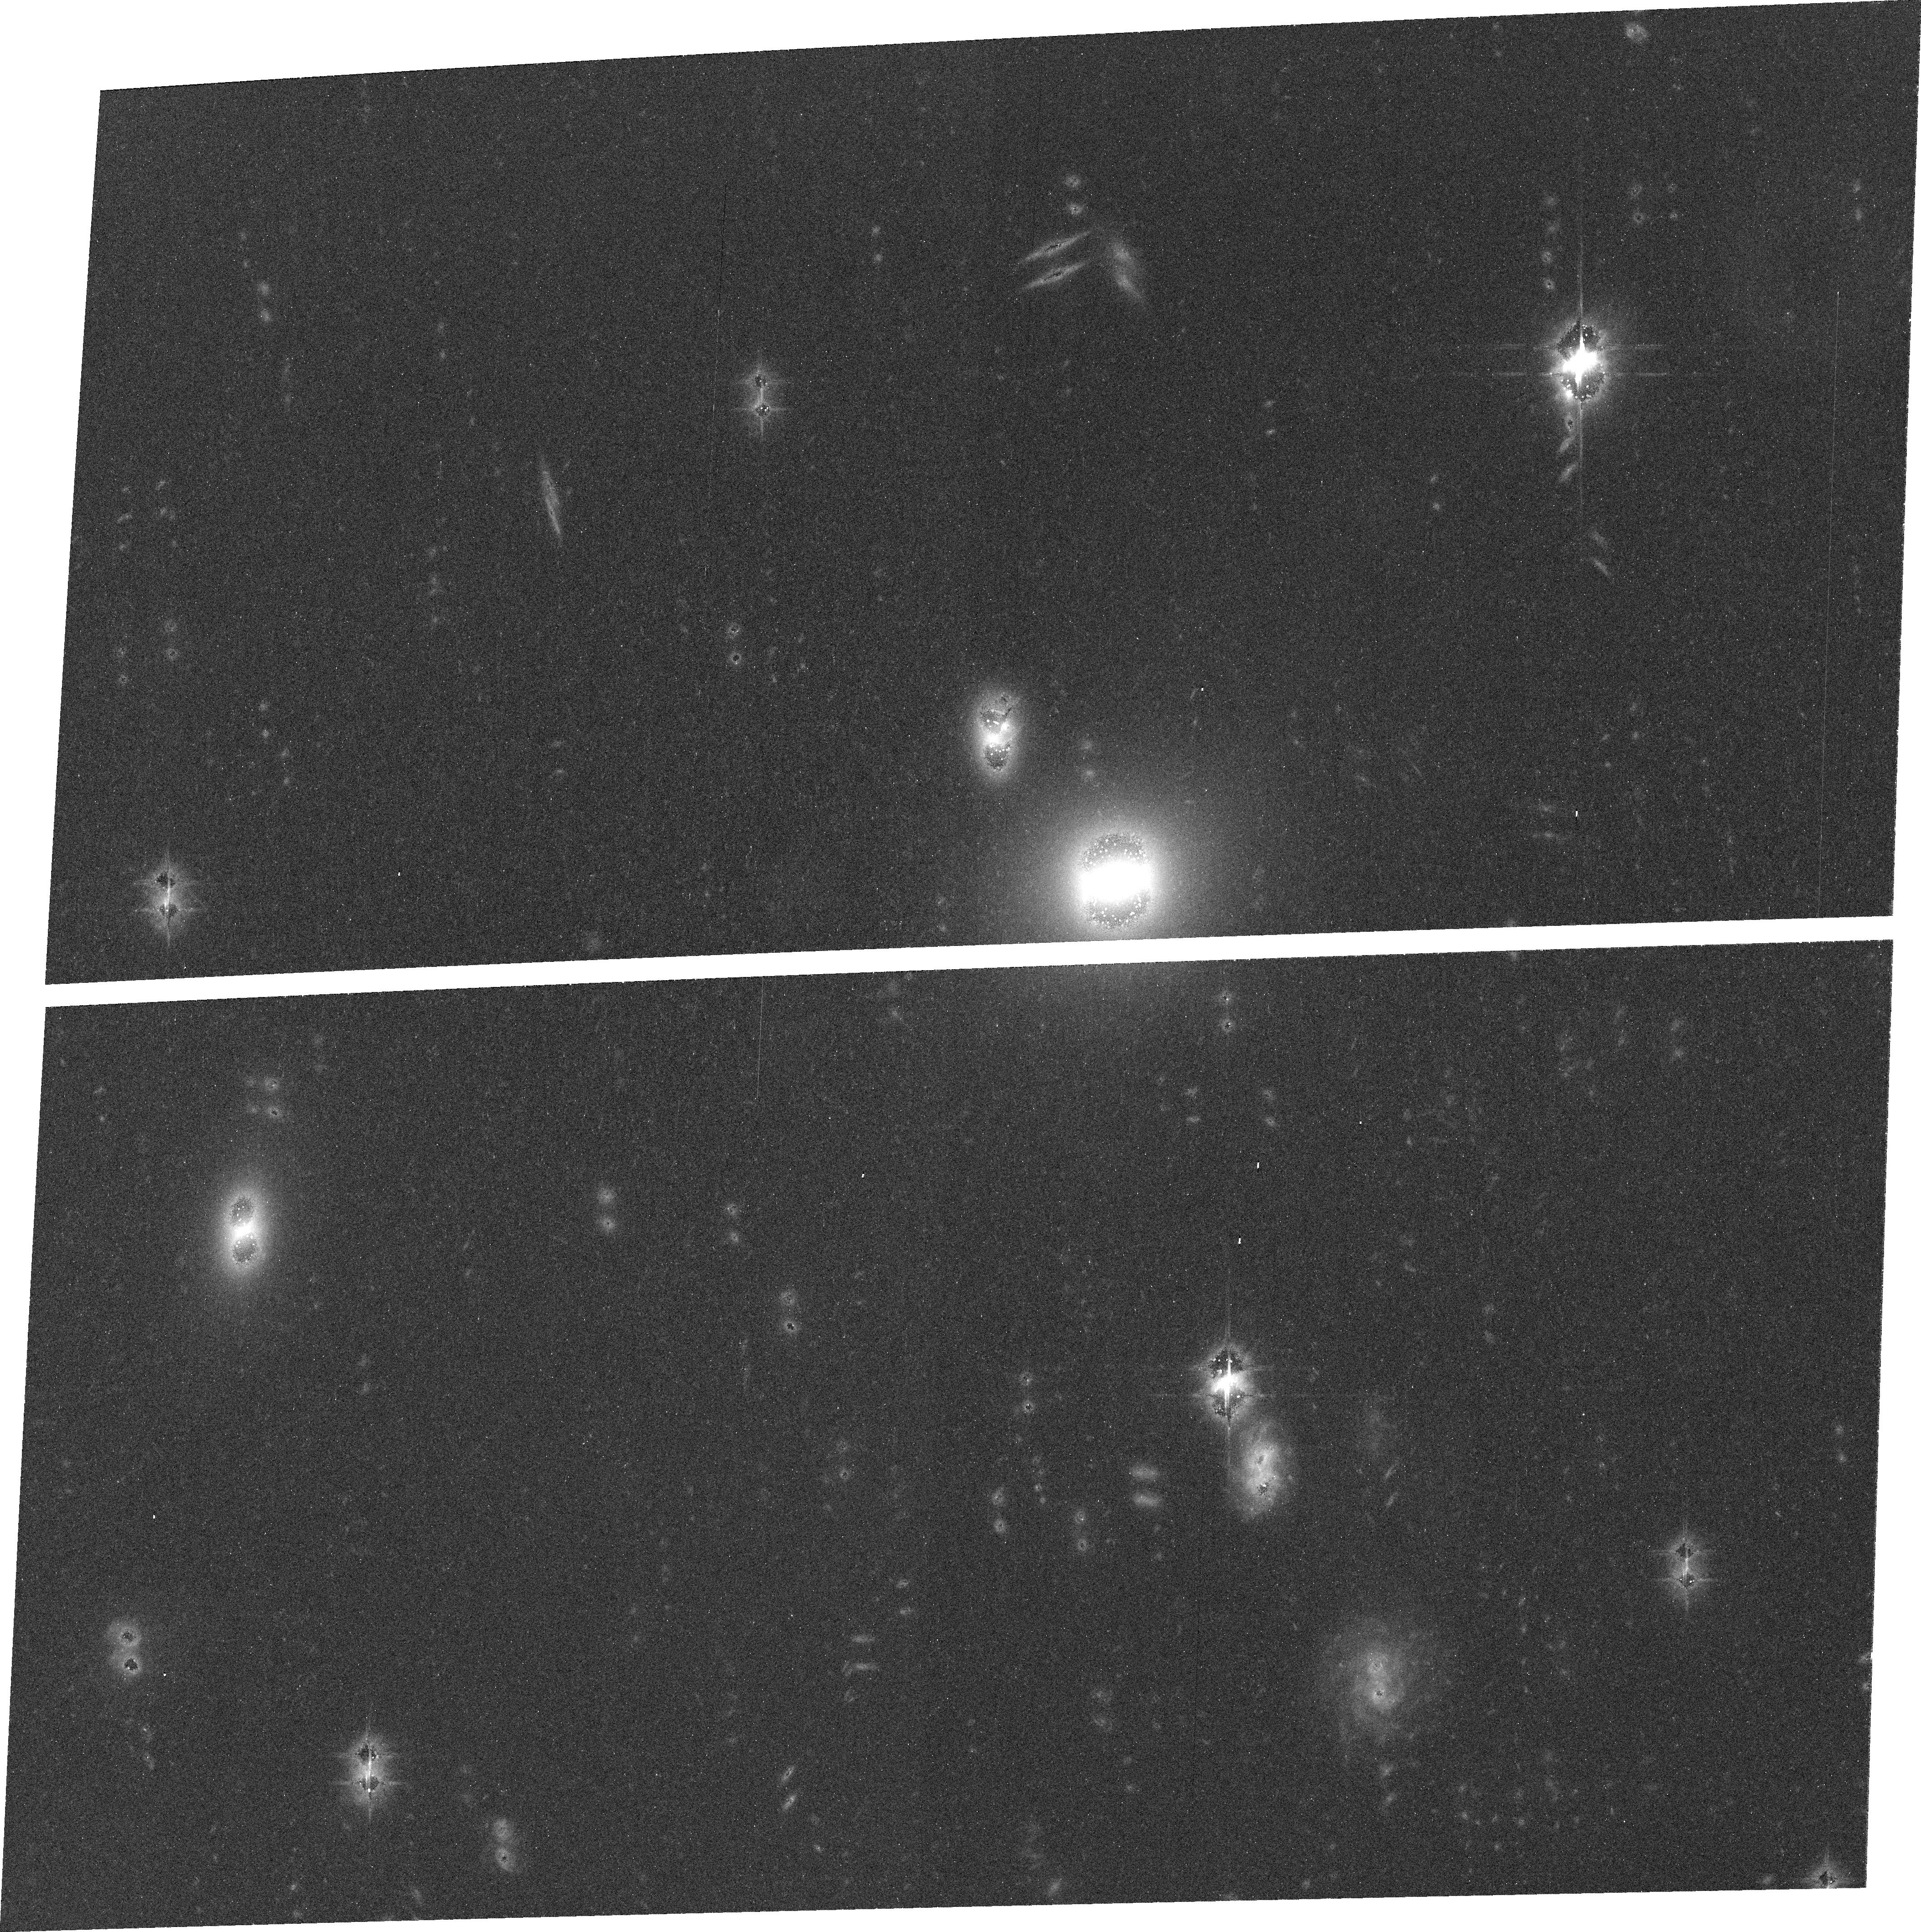
Target: field at RA 4.088°, Dec -0.571°. Instrument: ACS/WFC. Filter: F625W. Exposure: 32 min. Observation ID: j9fg03020

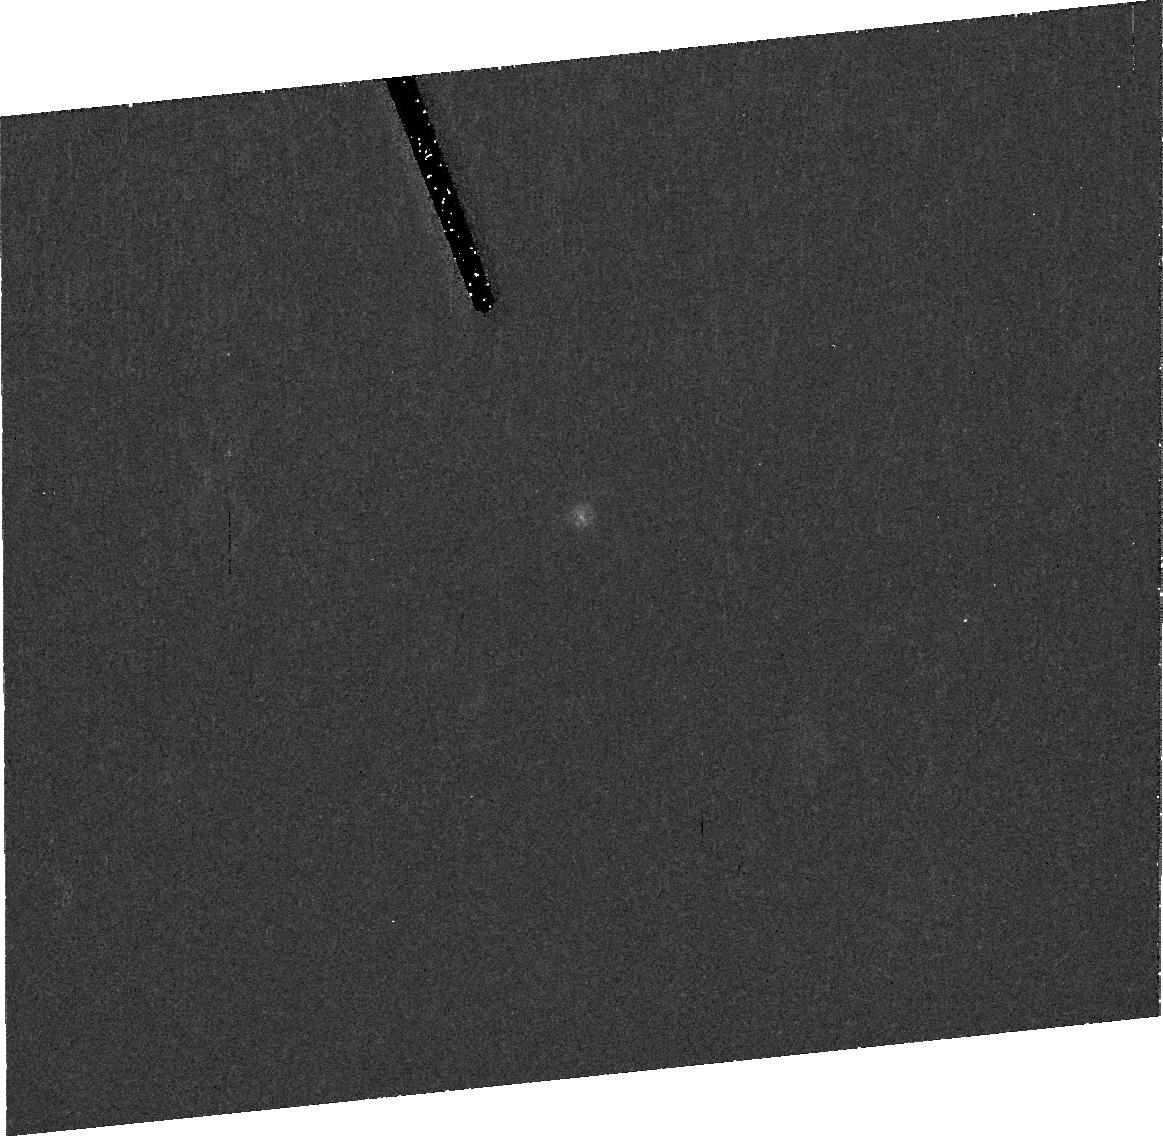
Target: 47932. Instrument: ACS/HRC. Filter: F606W. Exposure: 41 min. Observation ID: j9fg04010

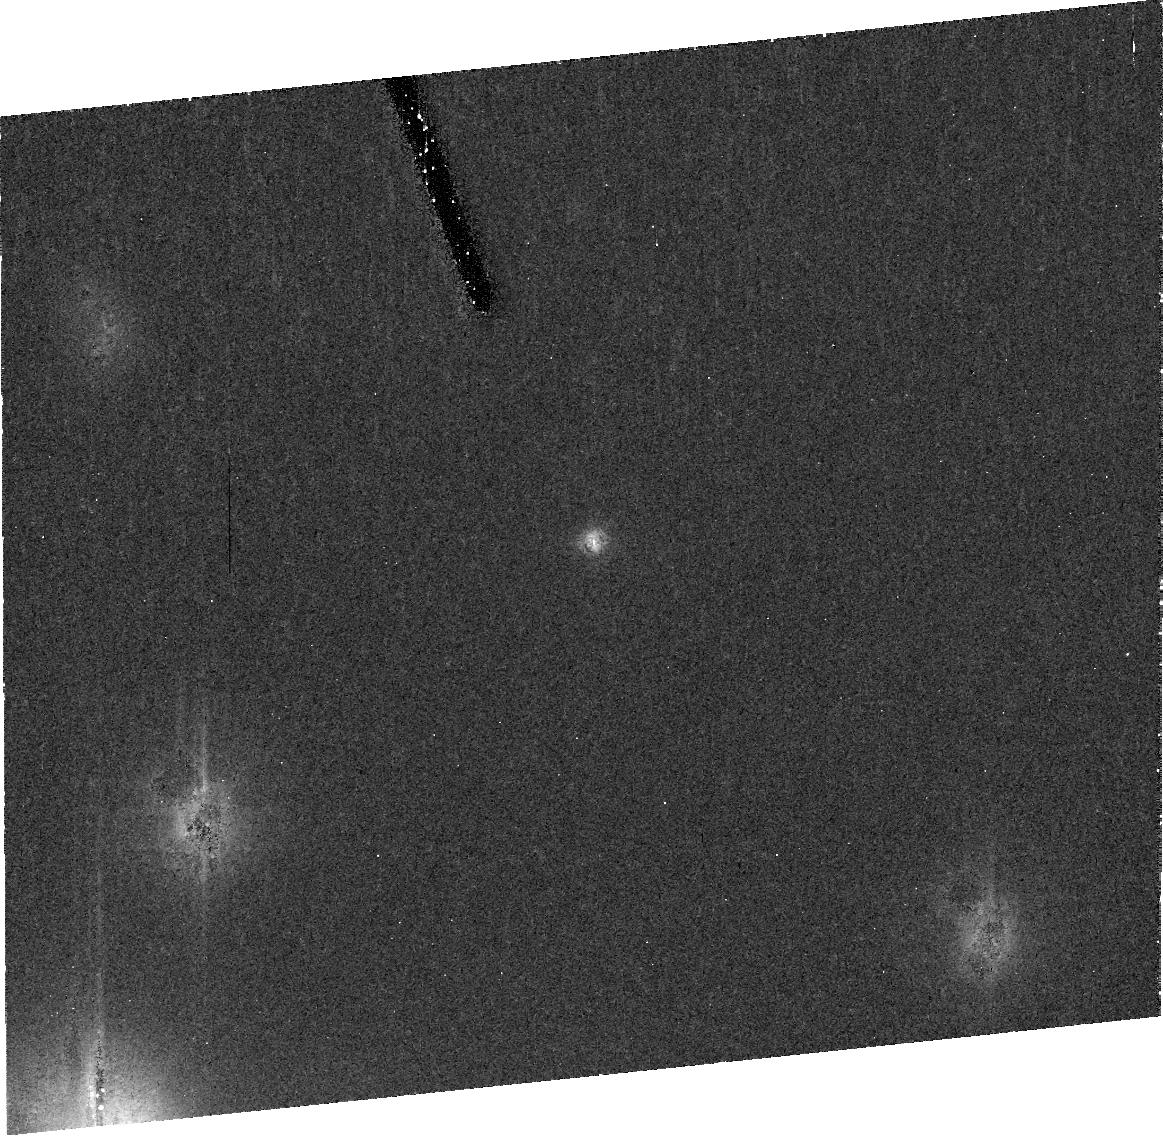
Target: 20000. Instrument: ACS/HRC. Filter: F606W. Exposure: 41 min. Observation ID: j9fg01010

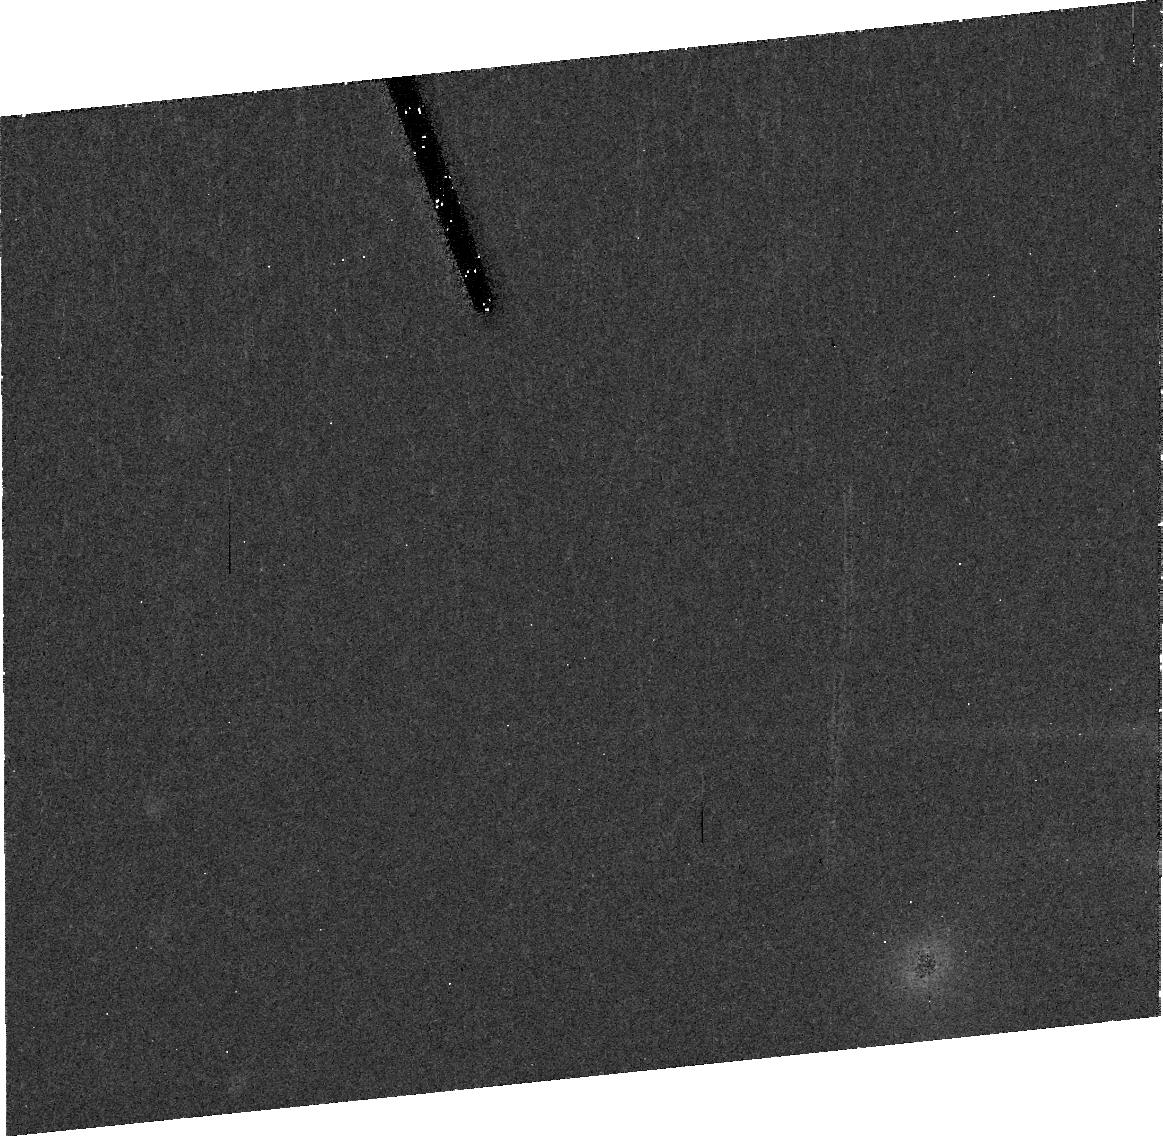
Target: 2001QG298. Instrument: ACS/HRC. Filter: F606W. Exposure: 41 min. Observation ID: j9fg03010

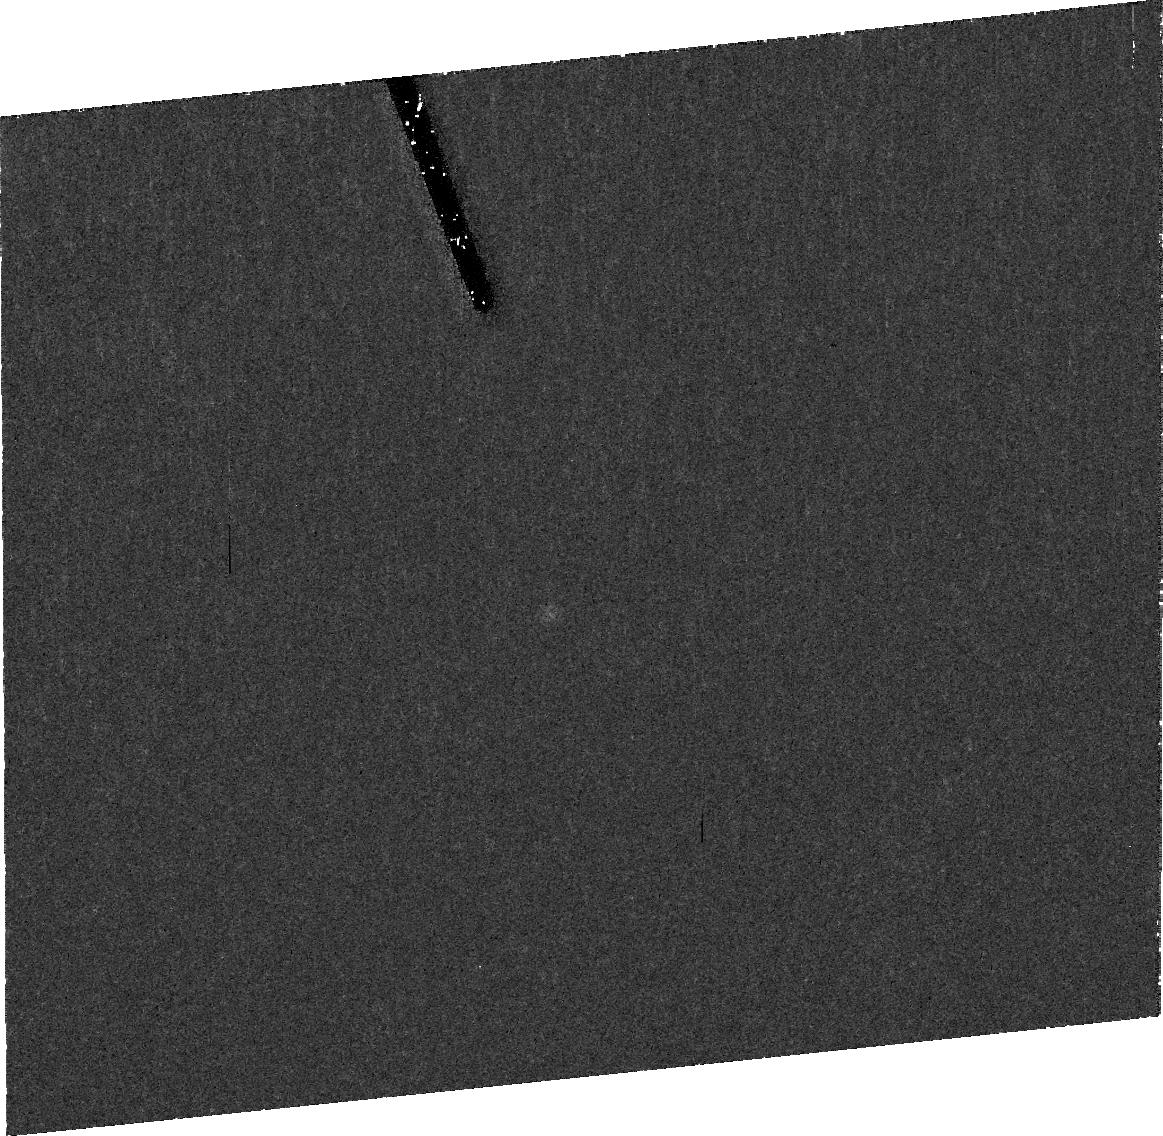
Target: 32929. Instrument: ACS/HRC. Filter: F606W. Exposure: 41 min. Observation ID: j9fg02010

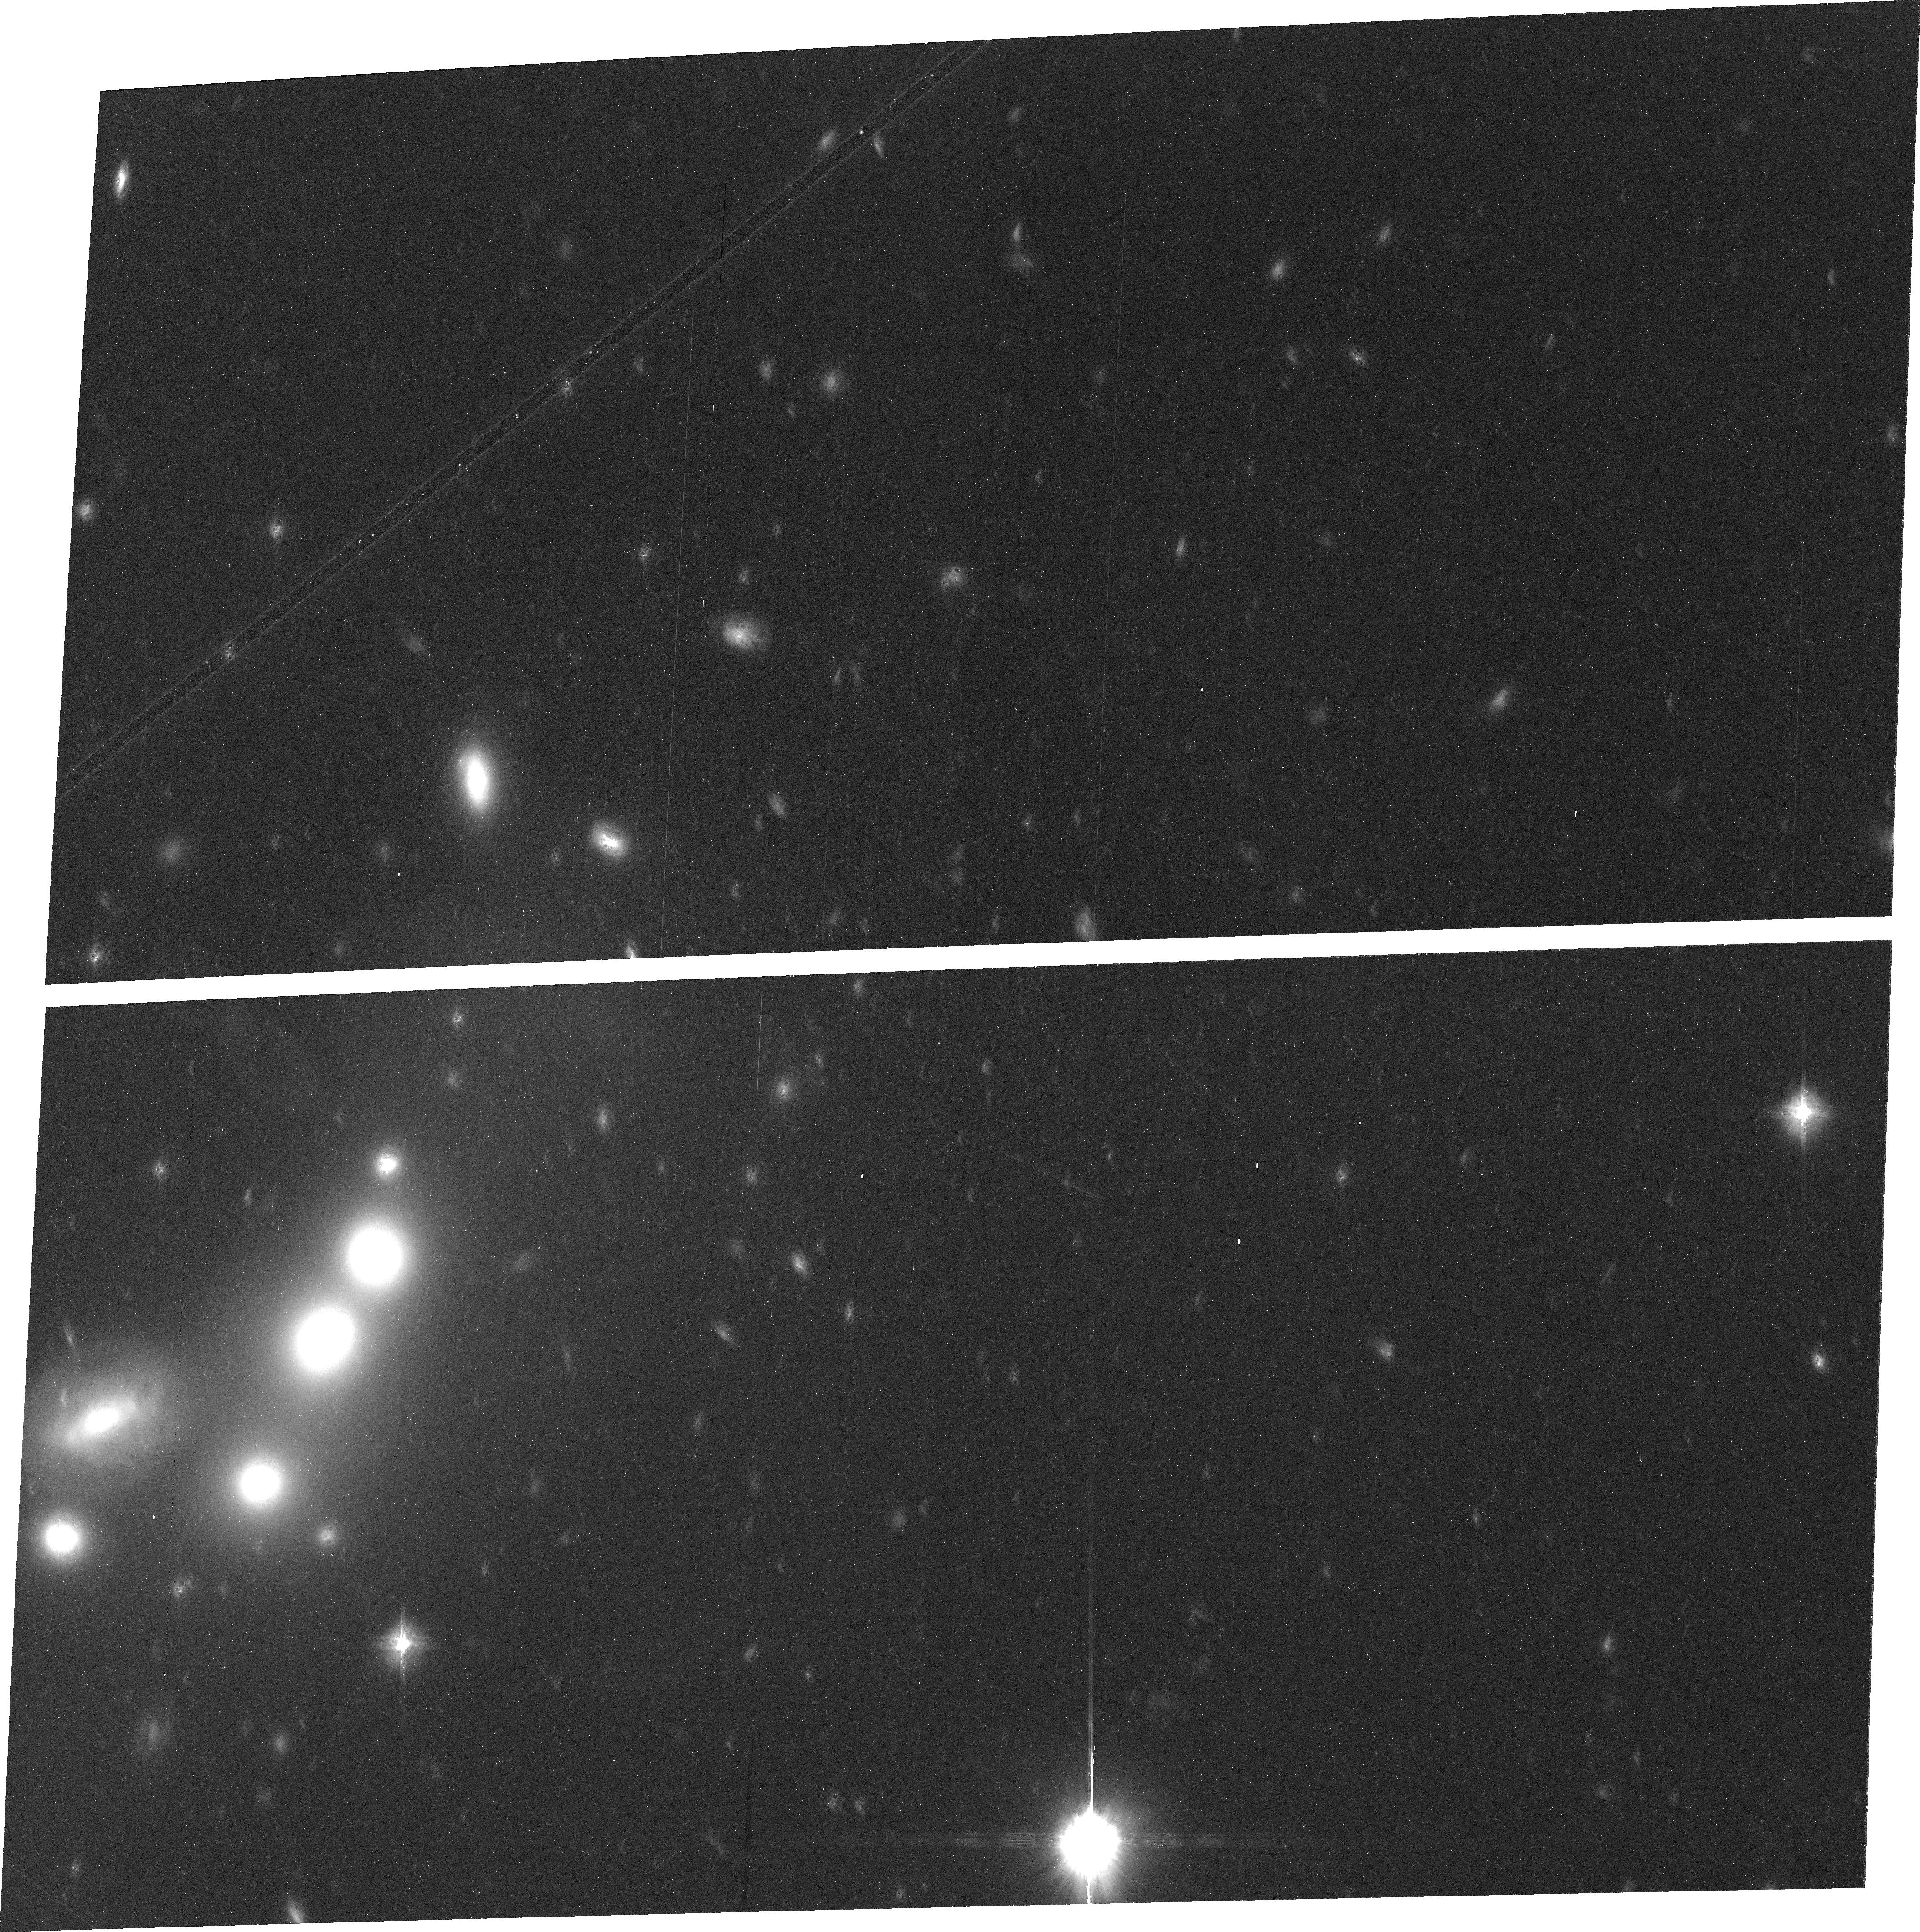
Target: field at RA 209.518°, Dec -12.898°. Instrument: ACS/WFC. Filter: F625W. Exposure: 32 min. Observation ID: j9fg04020

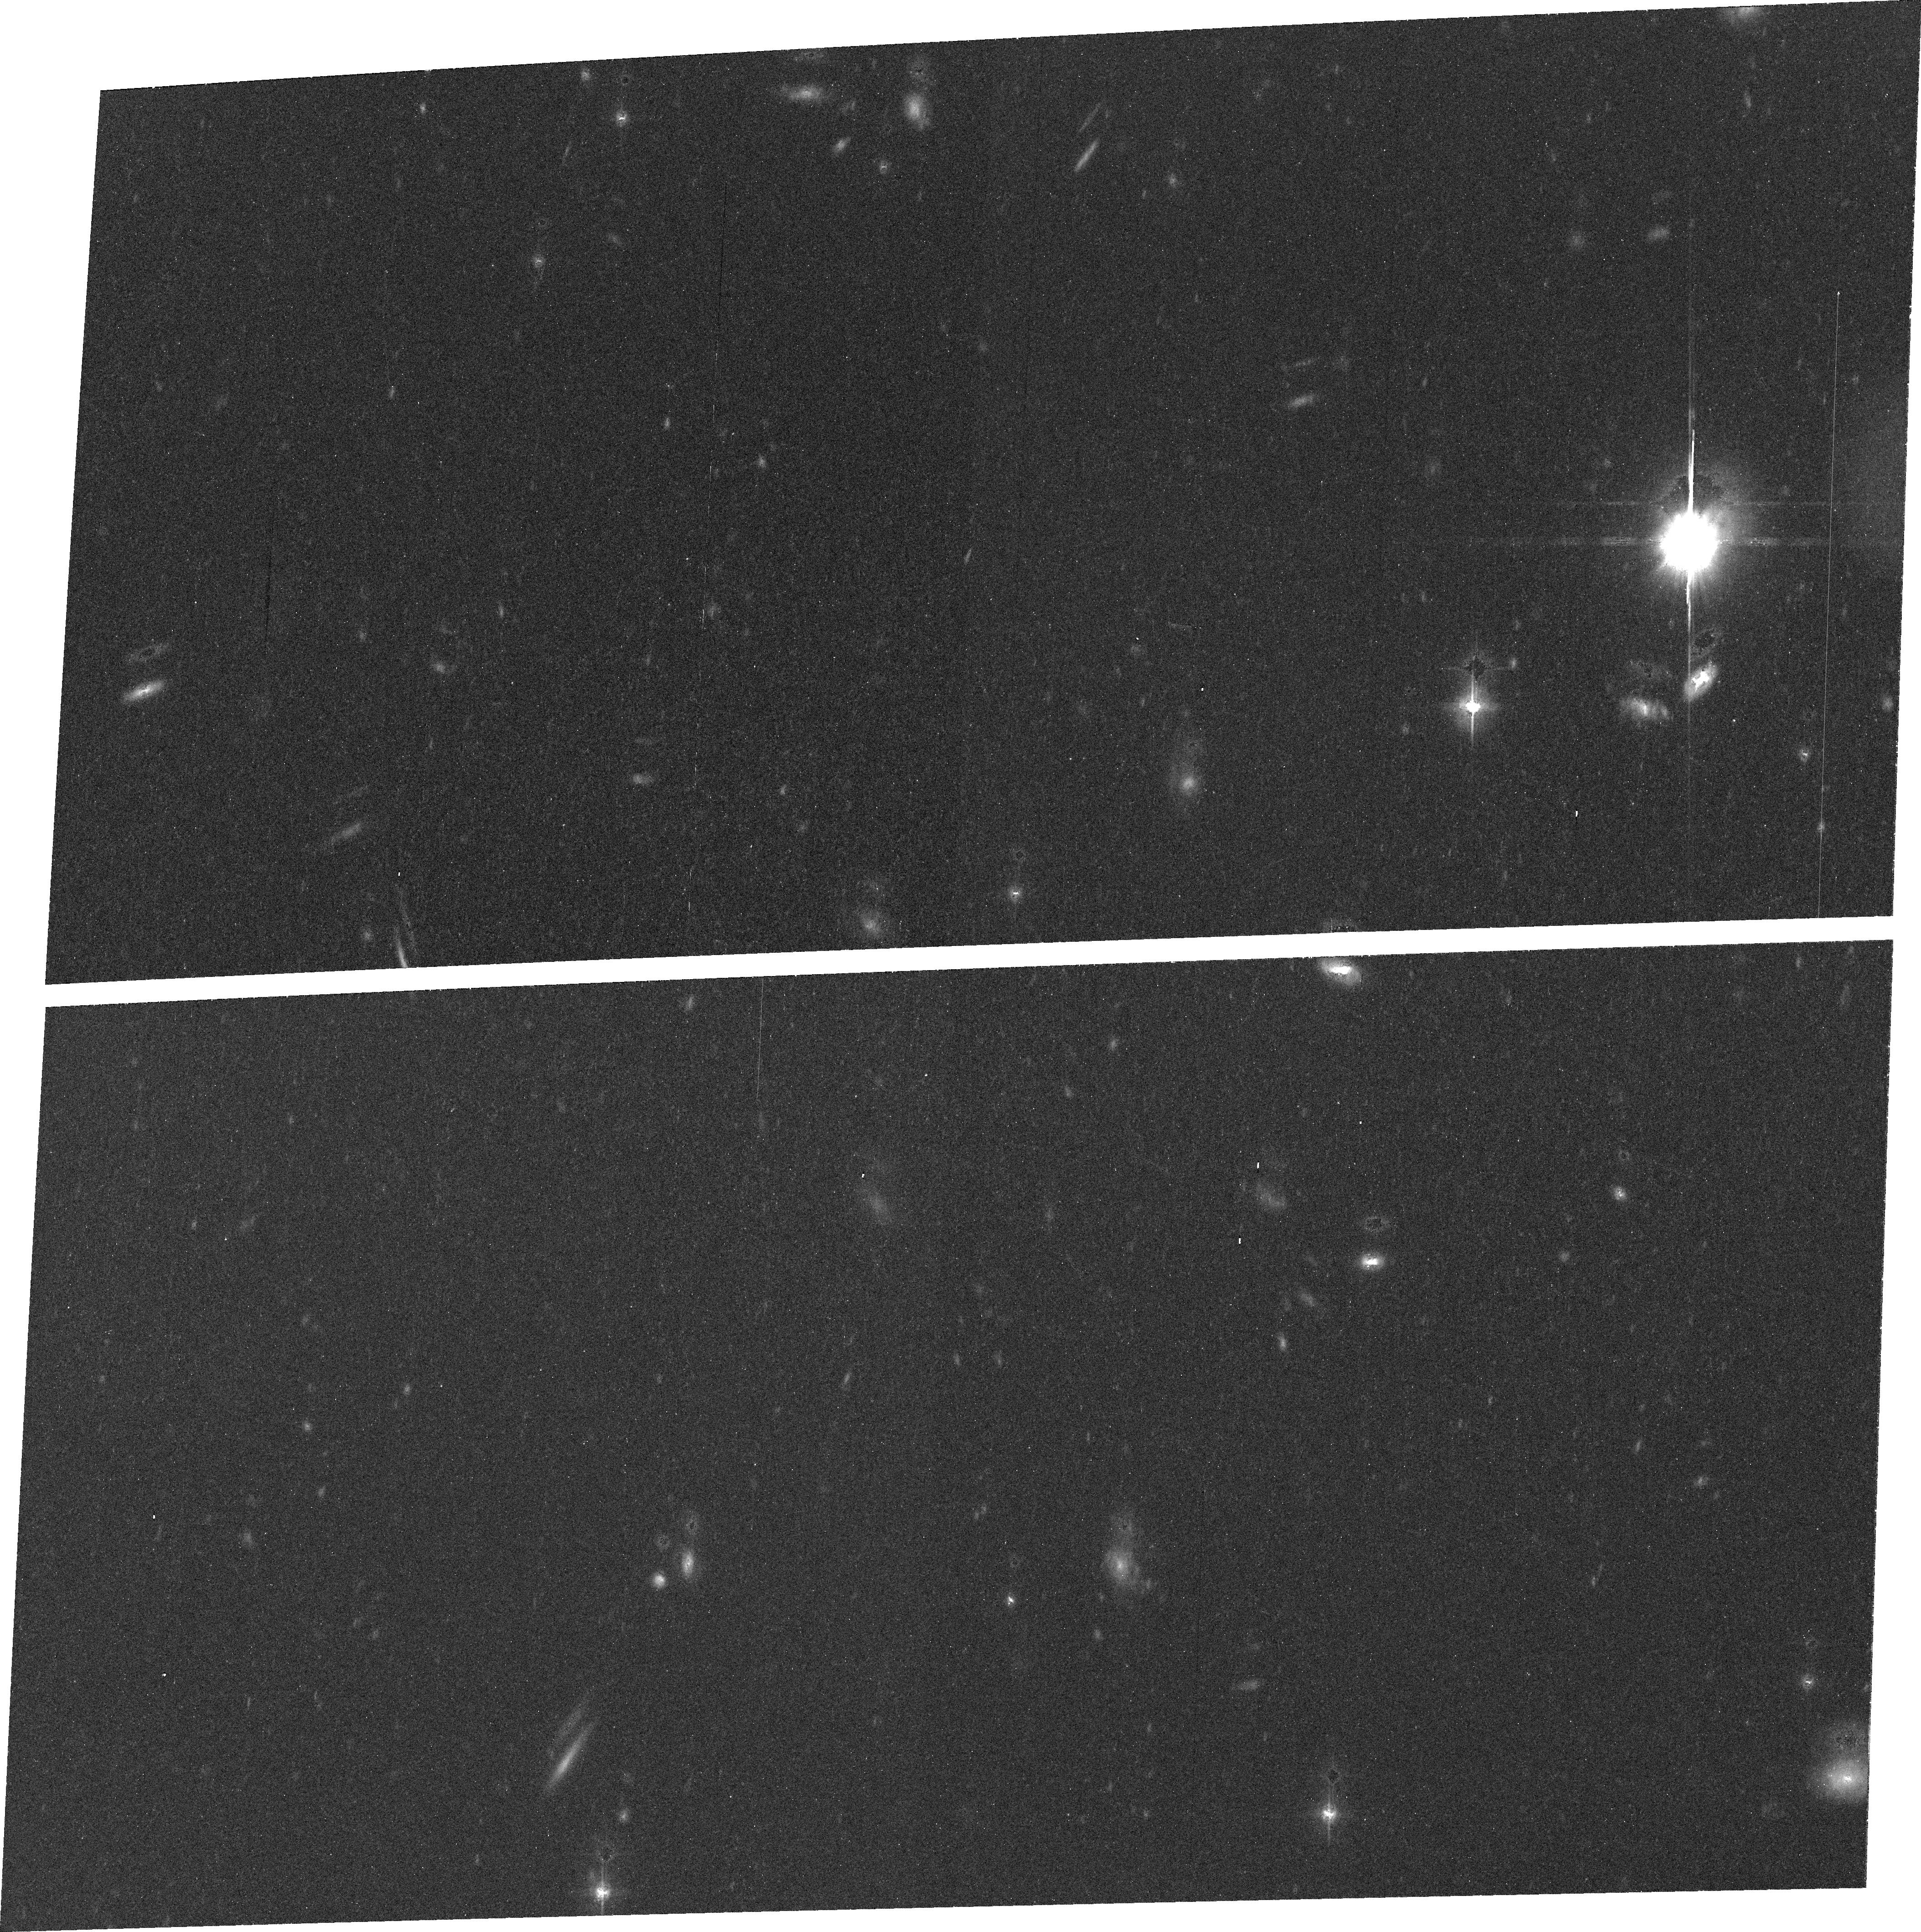
Target: field at RA 7.504°, Dec 5.441°. Instrument: ACS/WFC. Filter: F625W. Exposure: 32 min. Observation ID: j9fg02020

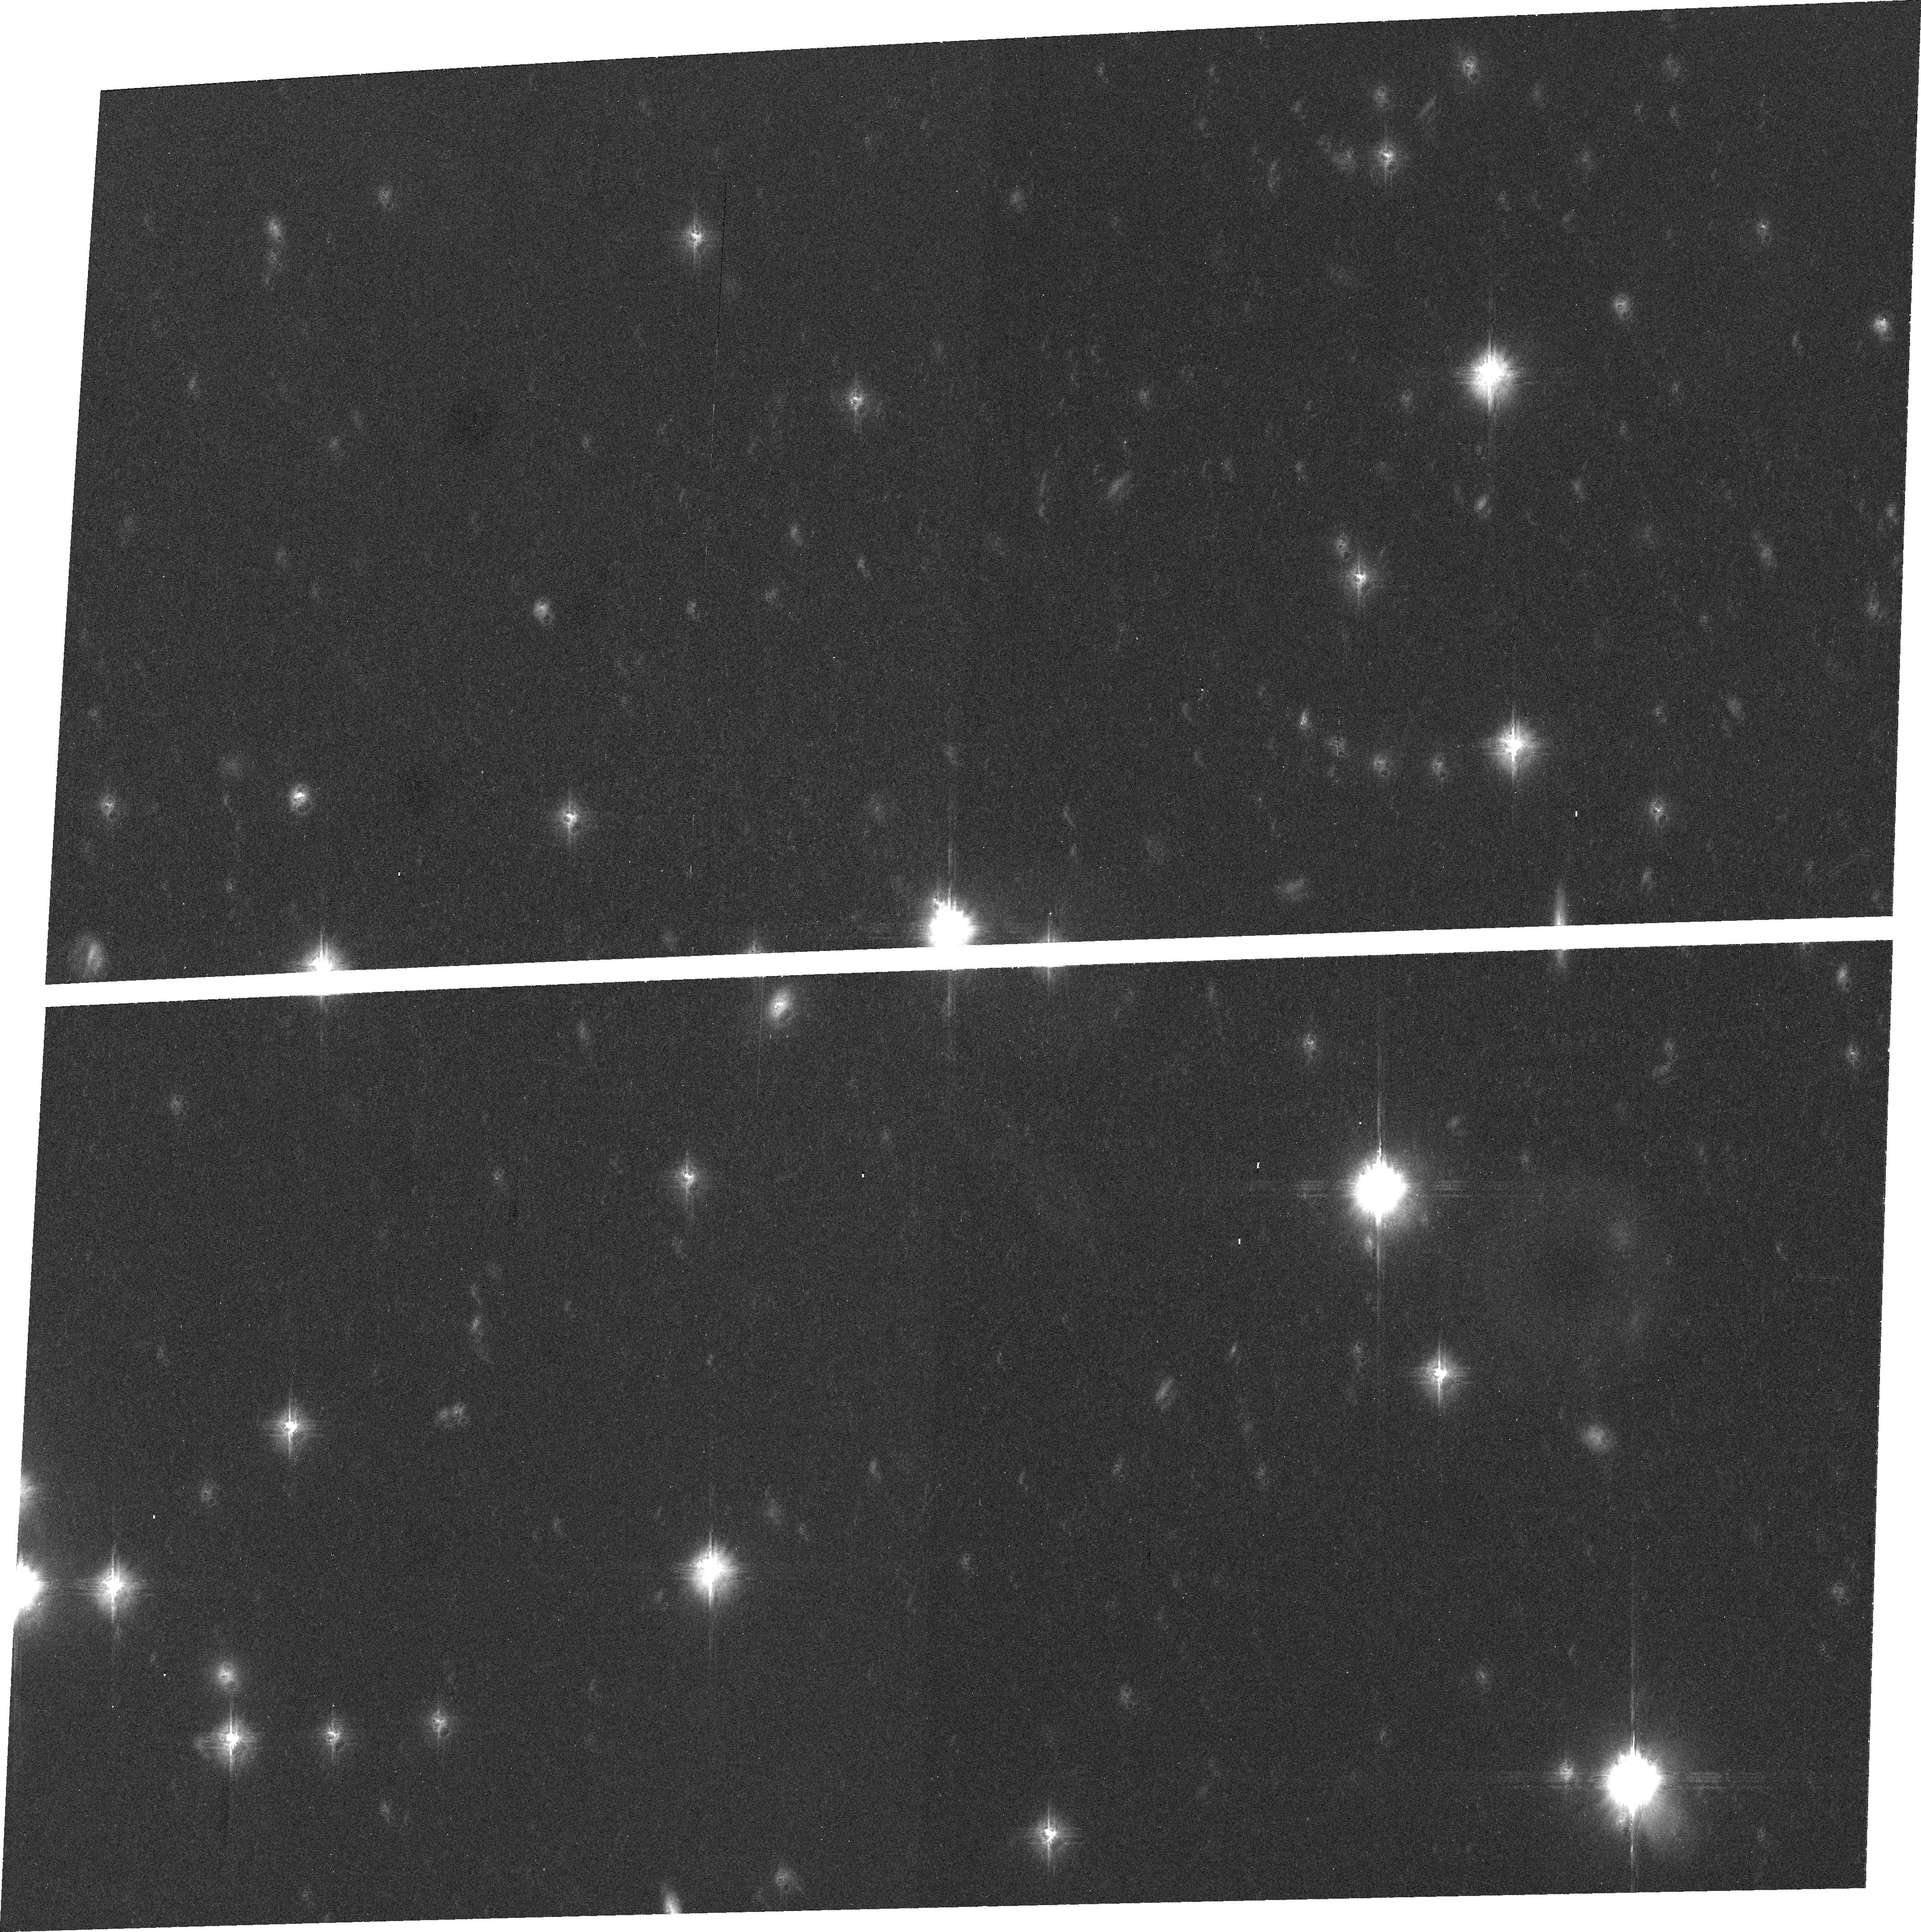
Target: field at RA 108.618°, Dec 24.970°. Instrument: ACS/WFC. Filter: F625W. Exposure: 32 min. Observation ID: j9fg01020

A Search for Satellites Around Kuiper Belt Objects Which Exhibit High Angular Momentum (PI: Sheppard, Scott Sander)

We propose to use the HST to search for satellites around Kuiper Belt Objects which have large amplitude, fast rotational light curves. Large main belt asteroids with similar light curve characteristics have been found to have near an 80 percent companion rate. This is over an order of magnitude more than the companion rate of main belt asteroids in general. The satellites were probably formed during the process which imparted the high angular momentum on the primary object. To date five Kuiper Belt objects exhibit high angular momentum through their rotational light curves. Two of them have been observed with STIS on the HST and one was found to be a binary. We request three orbits with HST/ACS in order to obtain deep high resolution images of the other three Kuiper Belt objects that have large amplitudes and fast rotations. In addition, we request one orbit to reobserve the other KBO which didn't have a satellite detection in order to obtain deeper and better resolution images than the first observations. Finding binaries is important not only to understand the processes which created the high angular momentum of the primary but also in determining the bulk densities and collisional histories of the objects.